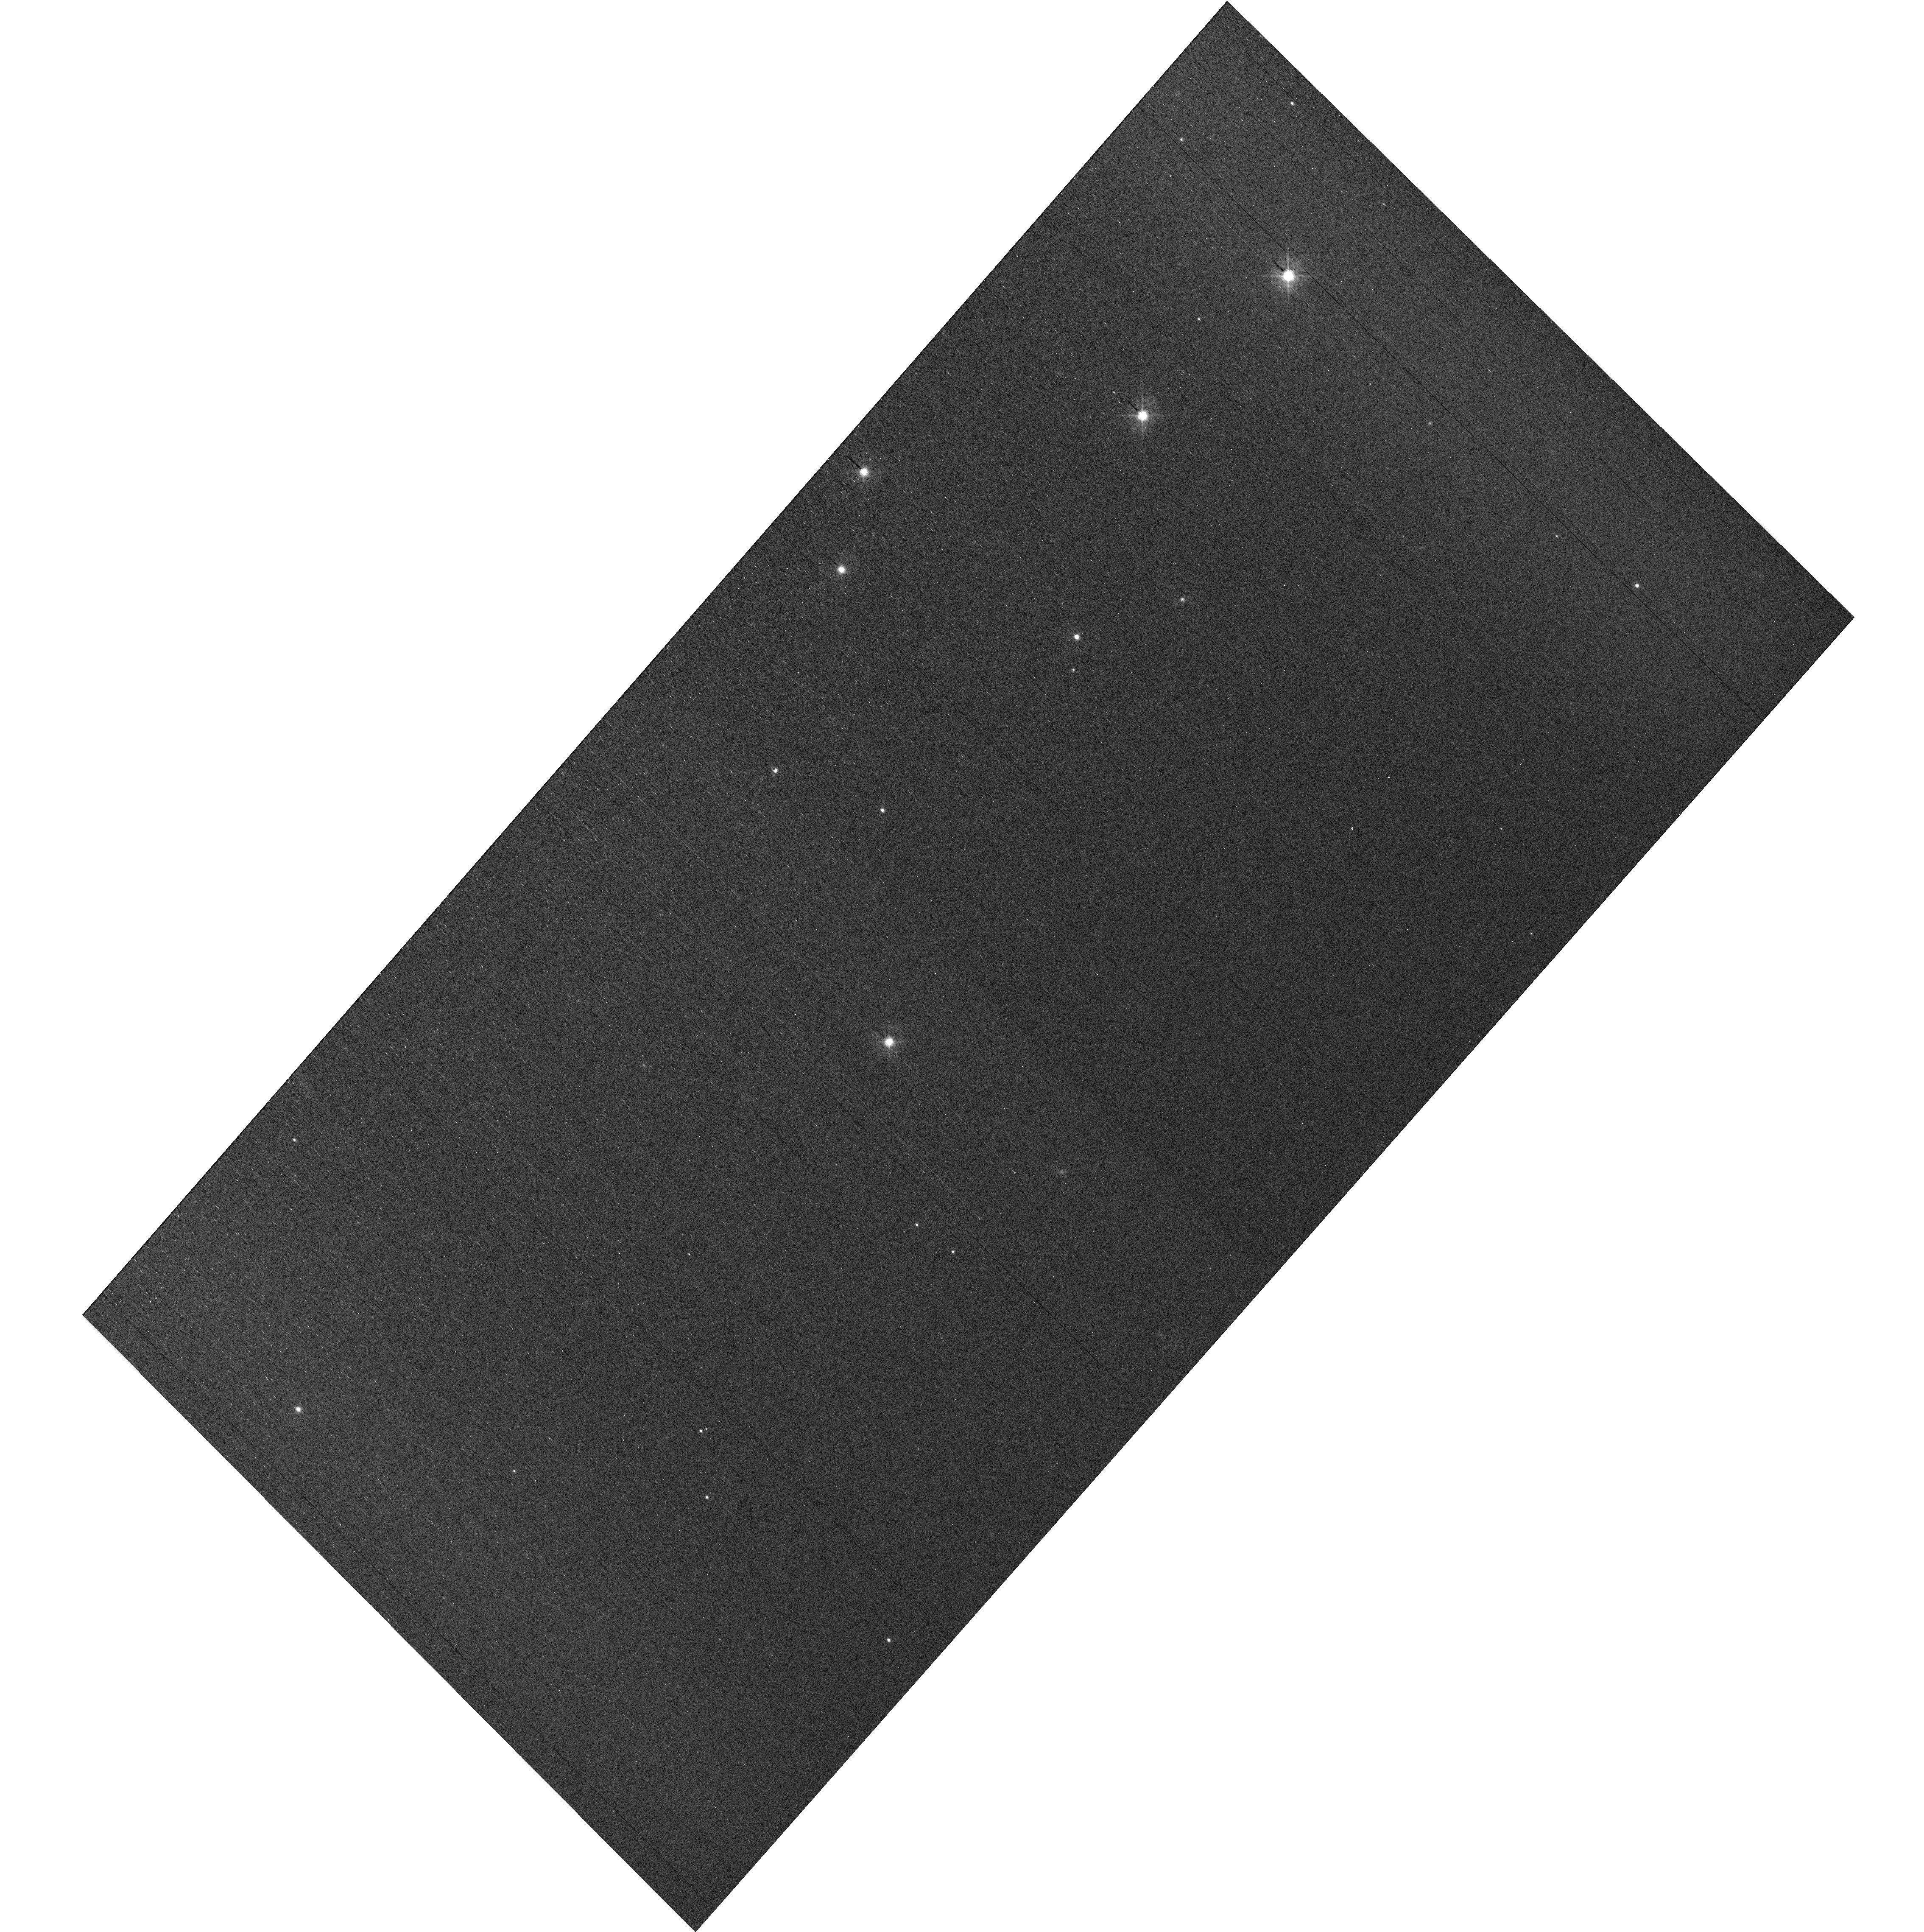
Target: field at RA 327.855°, Dec 28.916°
Instrument: WFC3/UVIS
Filter: F438W
Exposure: 29 min
Observation ID: hst_17389_e4_wfc3_uvis_f438w_if6ee4

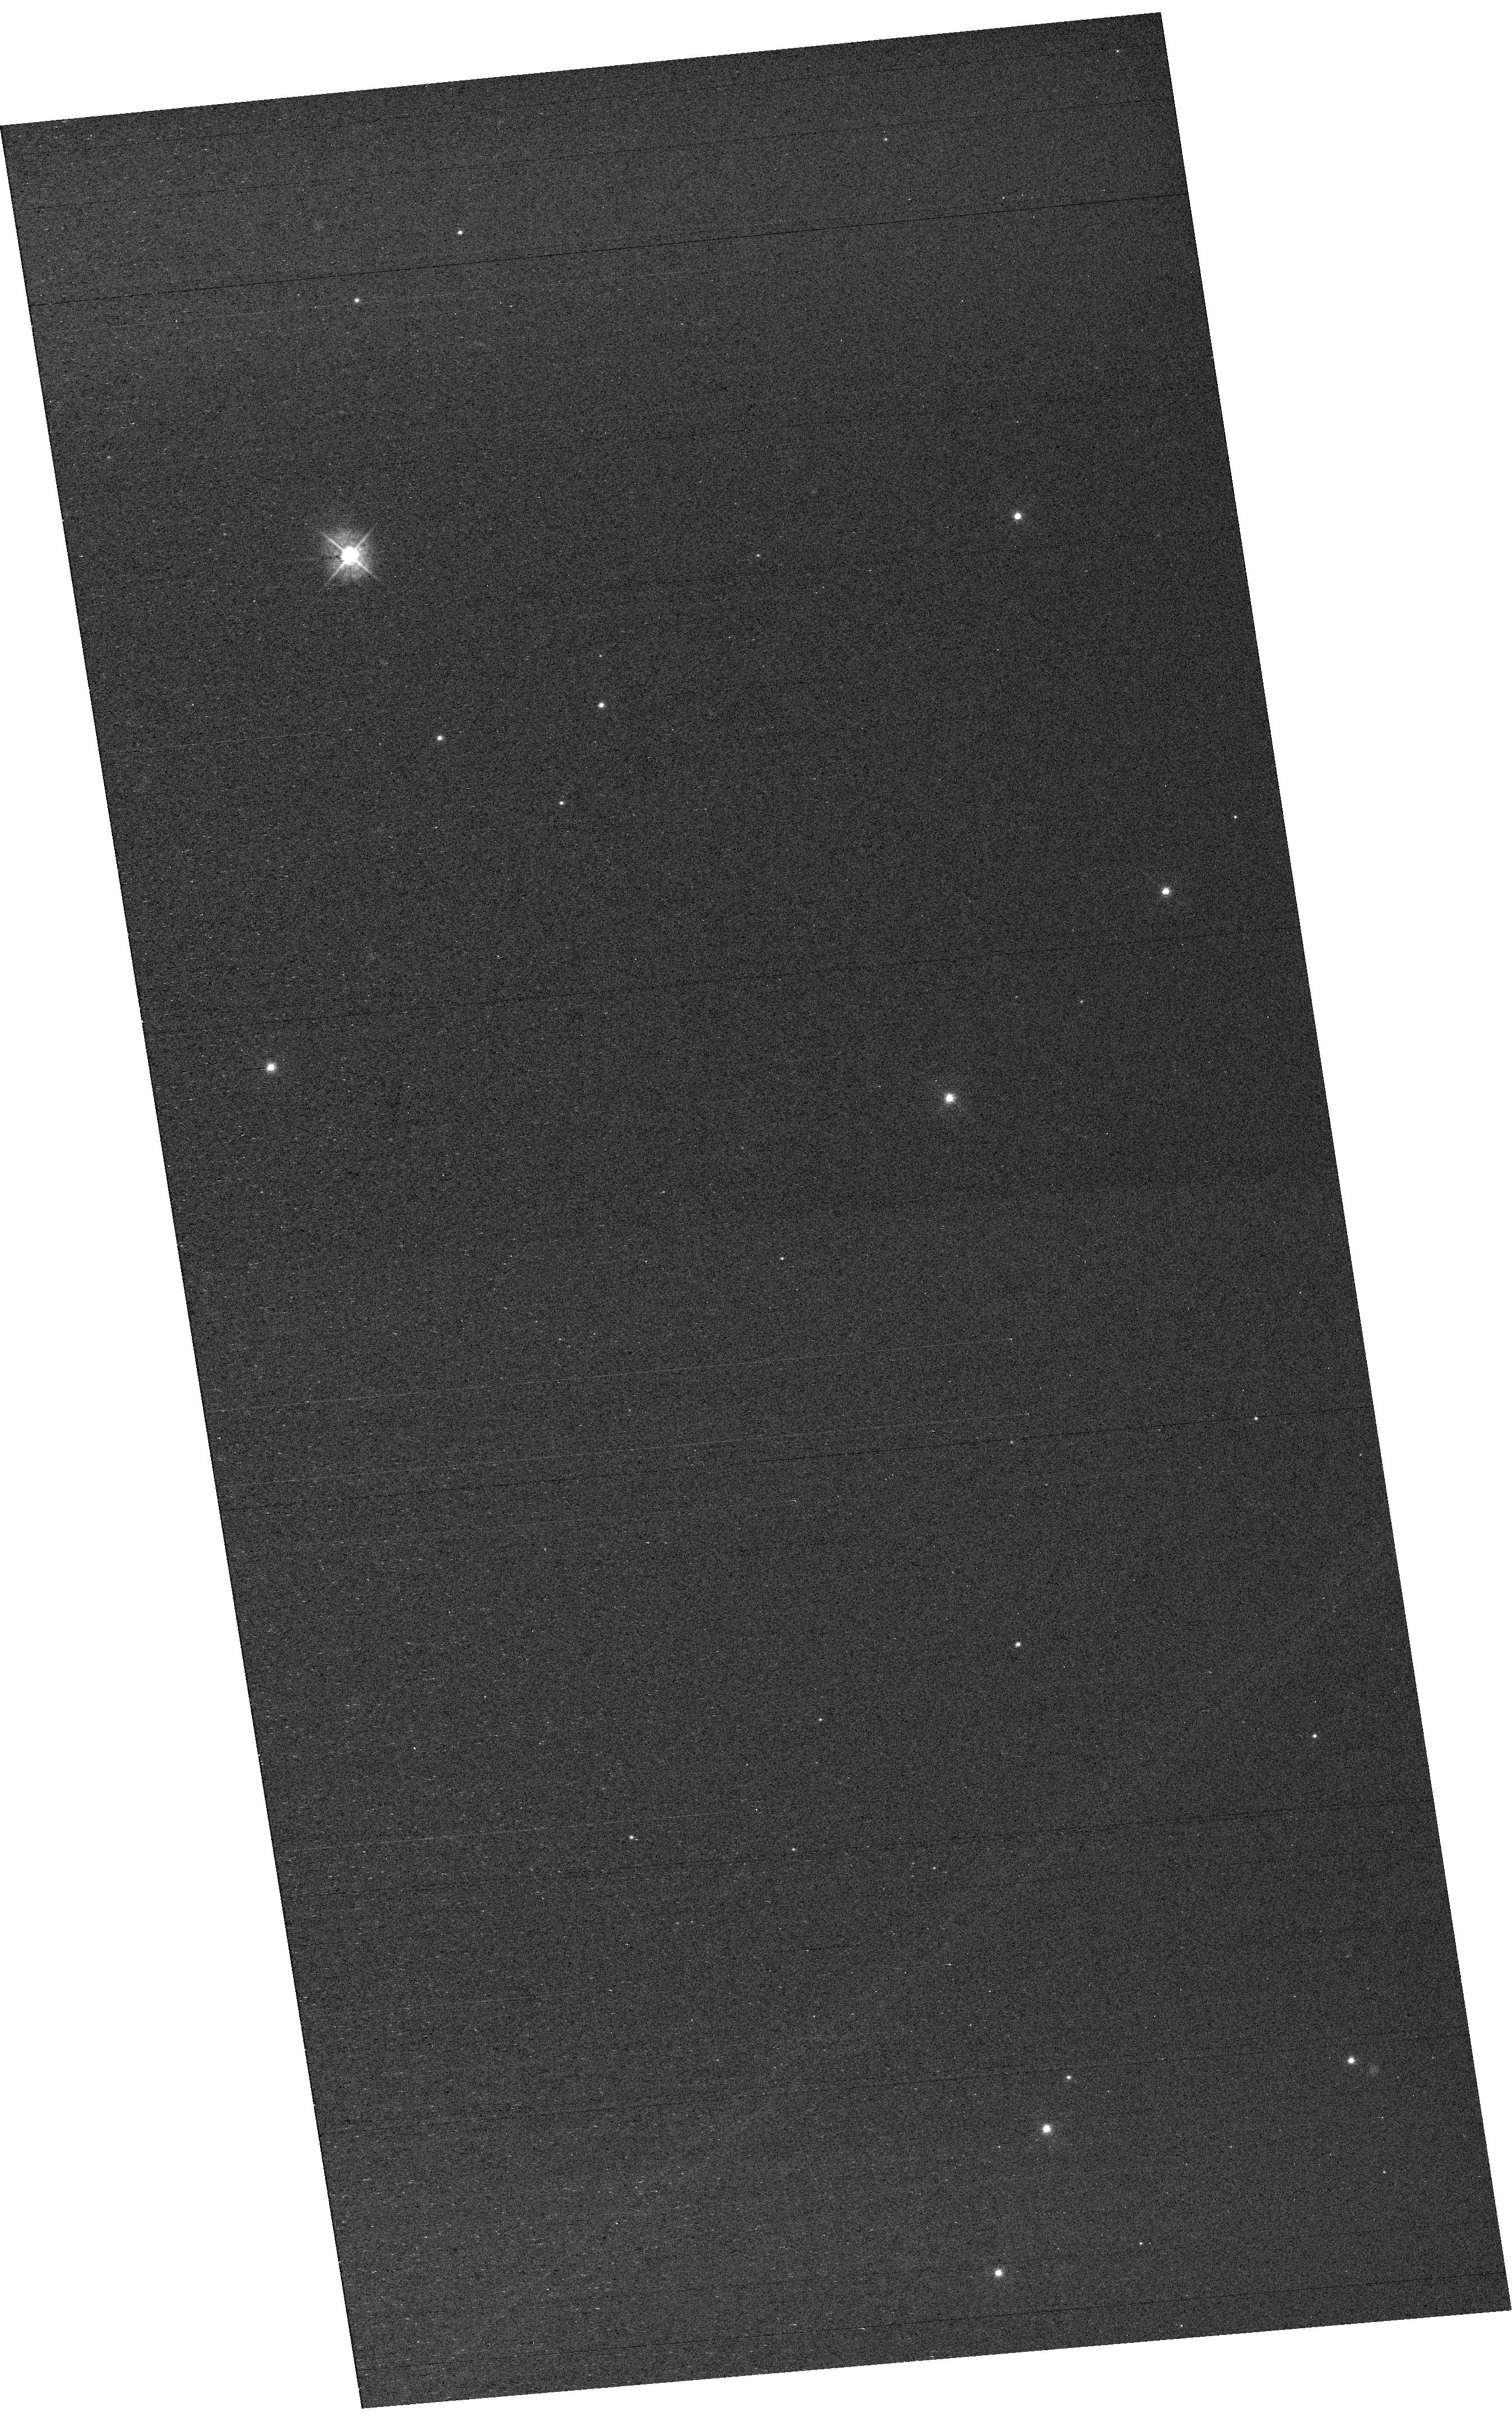
Target: field at RA 327.880°, Dec 28.858°
Instrument: WFC3/UVIS
Filter: F438W
Exposure: 29 min
Observation ID: hst_17389_e3_wfc3_uvis_f438w_if6ee3

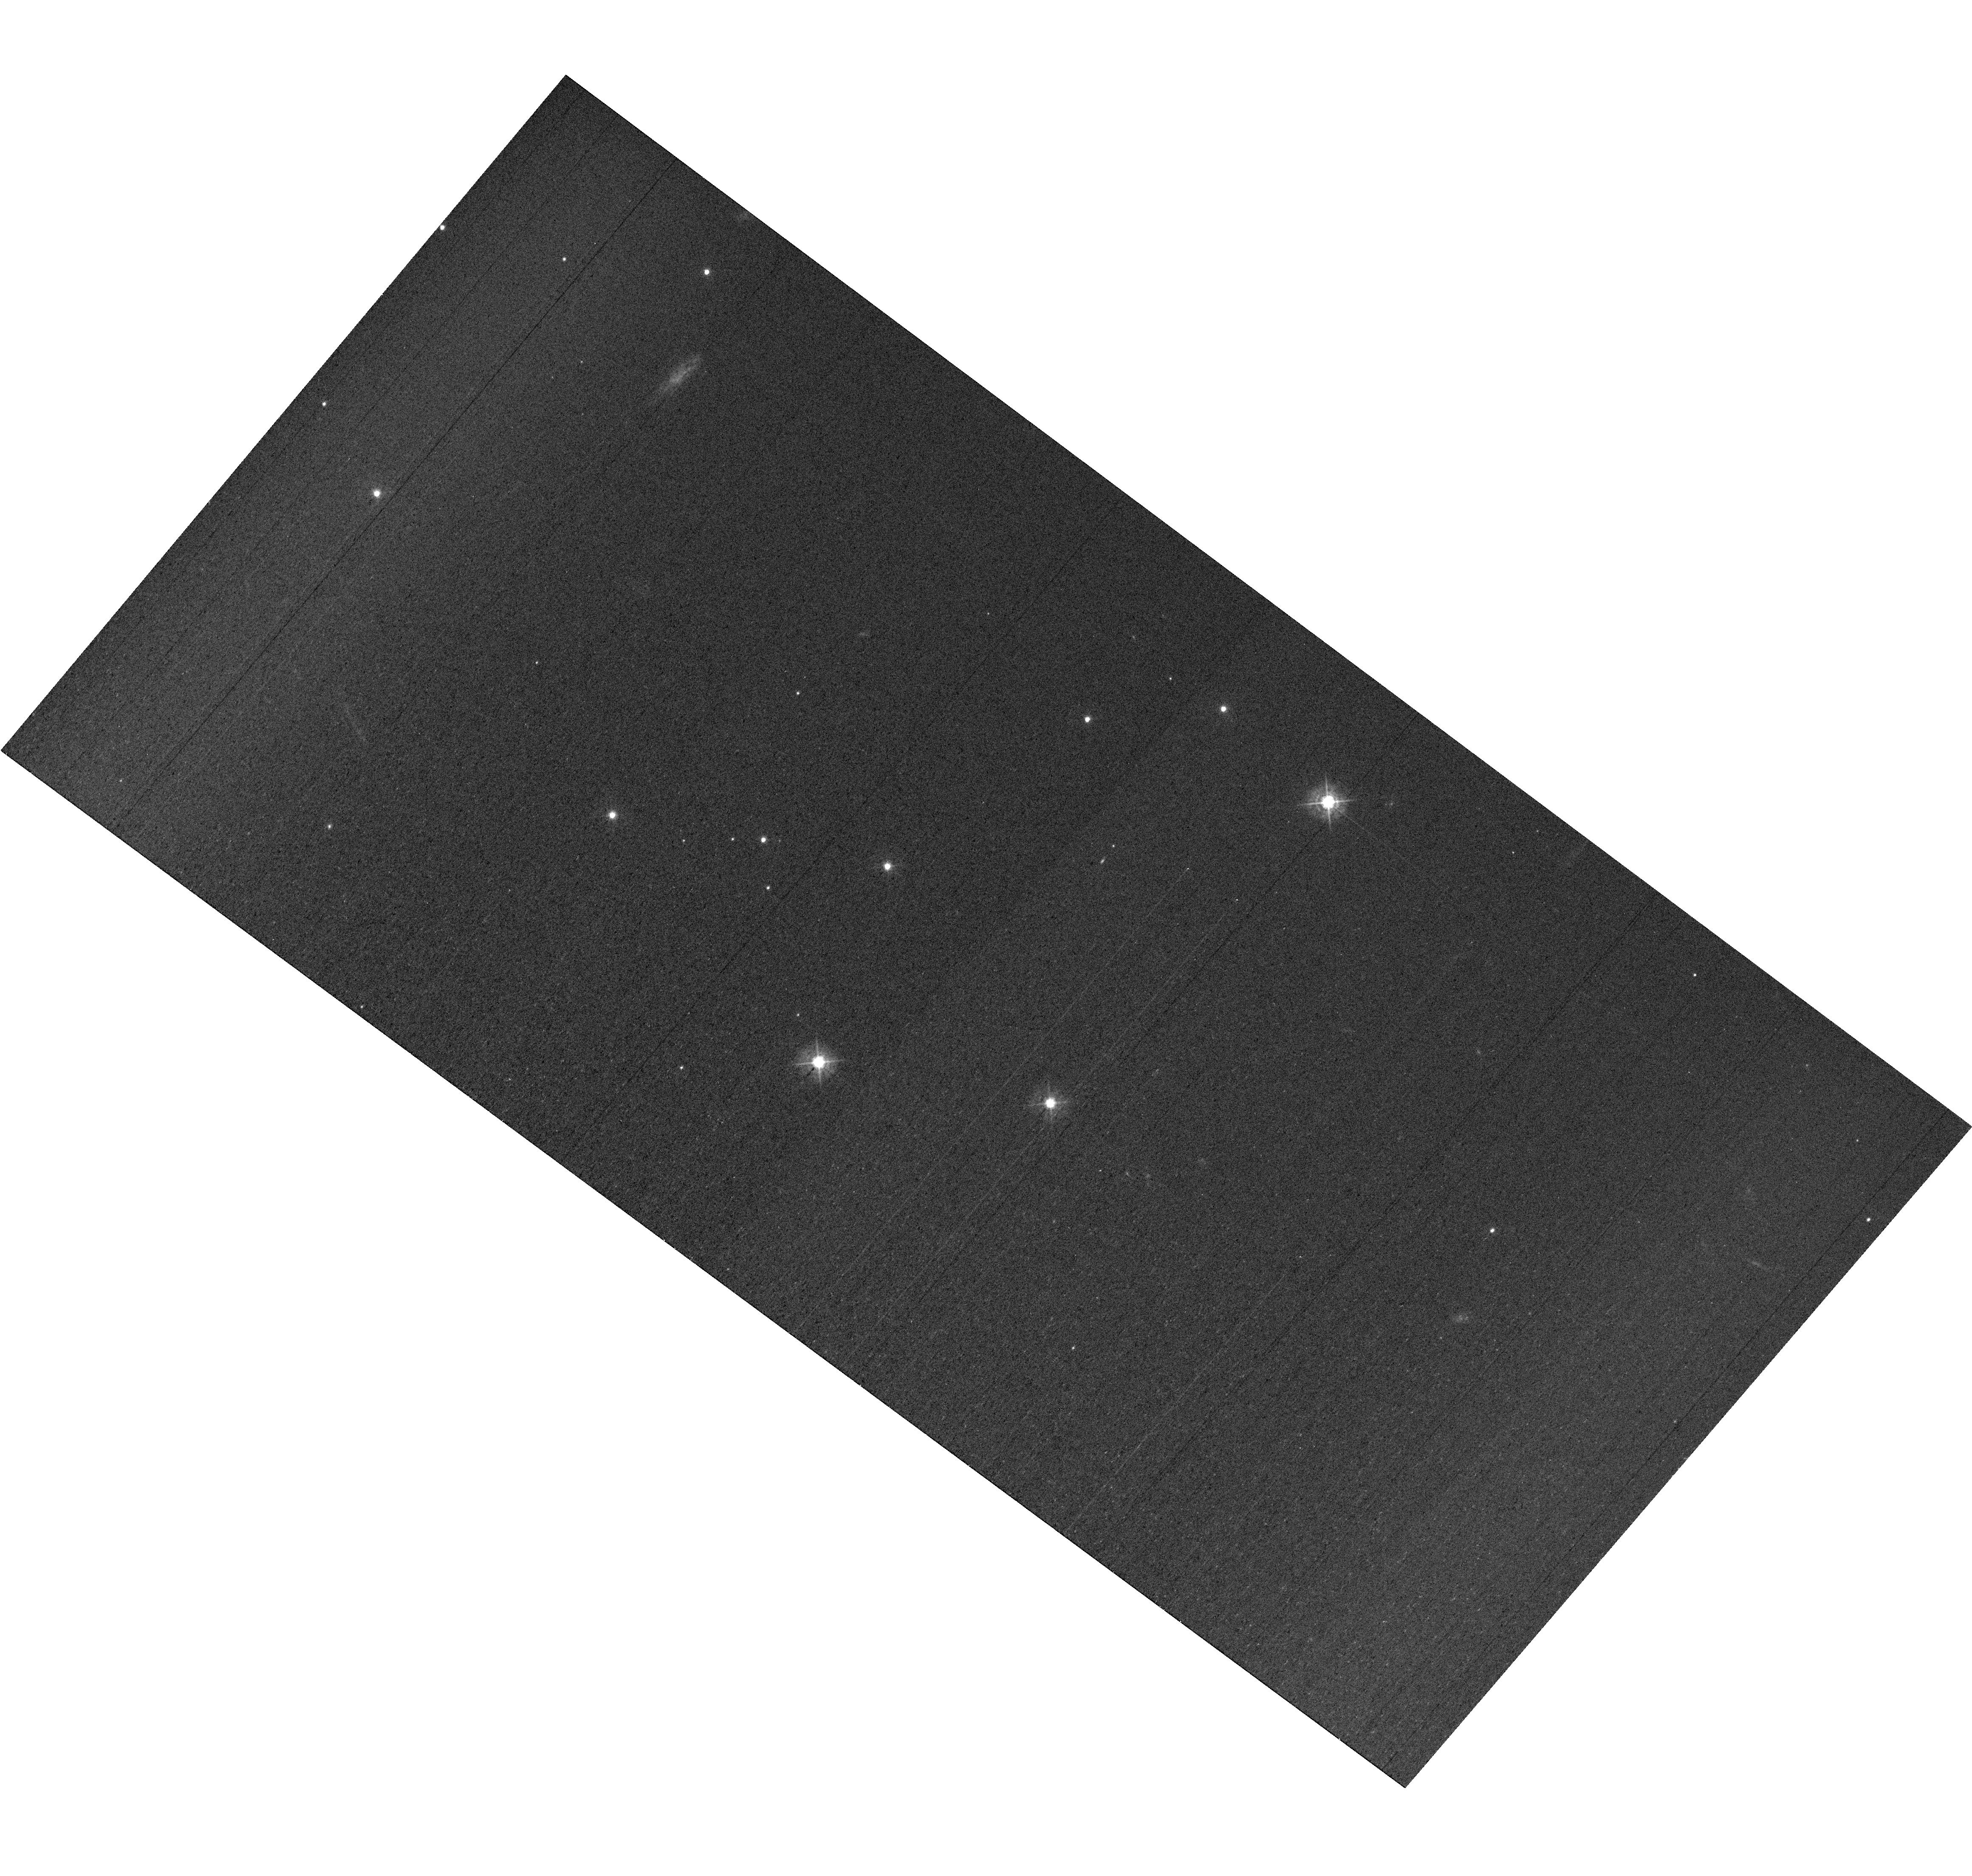
Target: field at RA 327.851°, Dec 28.807°
Instrument: WFC3/UVIS
Filter: F438W
Exposure: 42 min
Observation ID: hst_17389_e2_wfc3_uvis_f438w_if6ee2

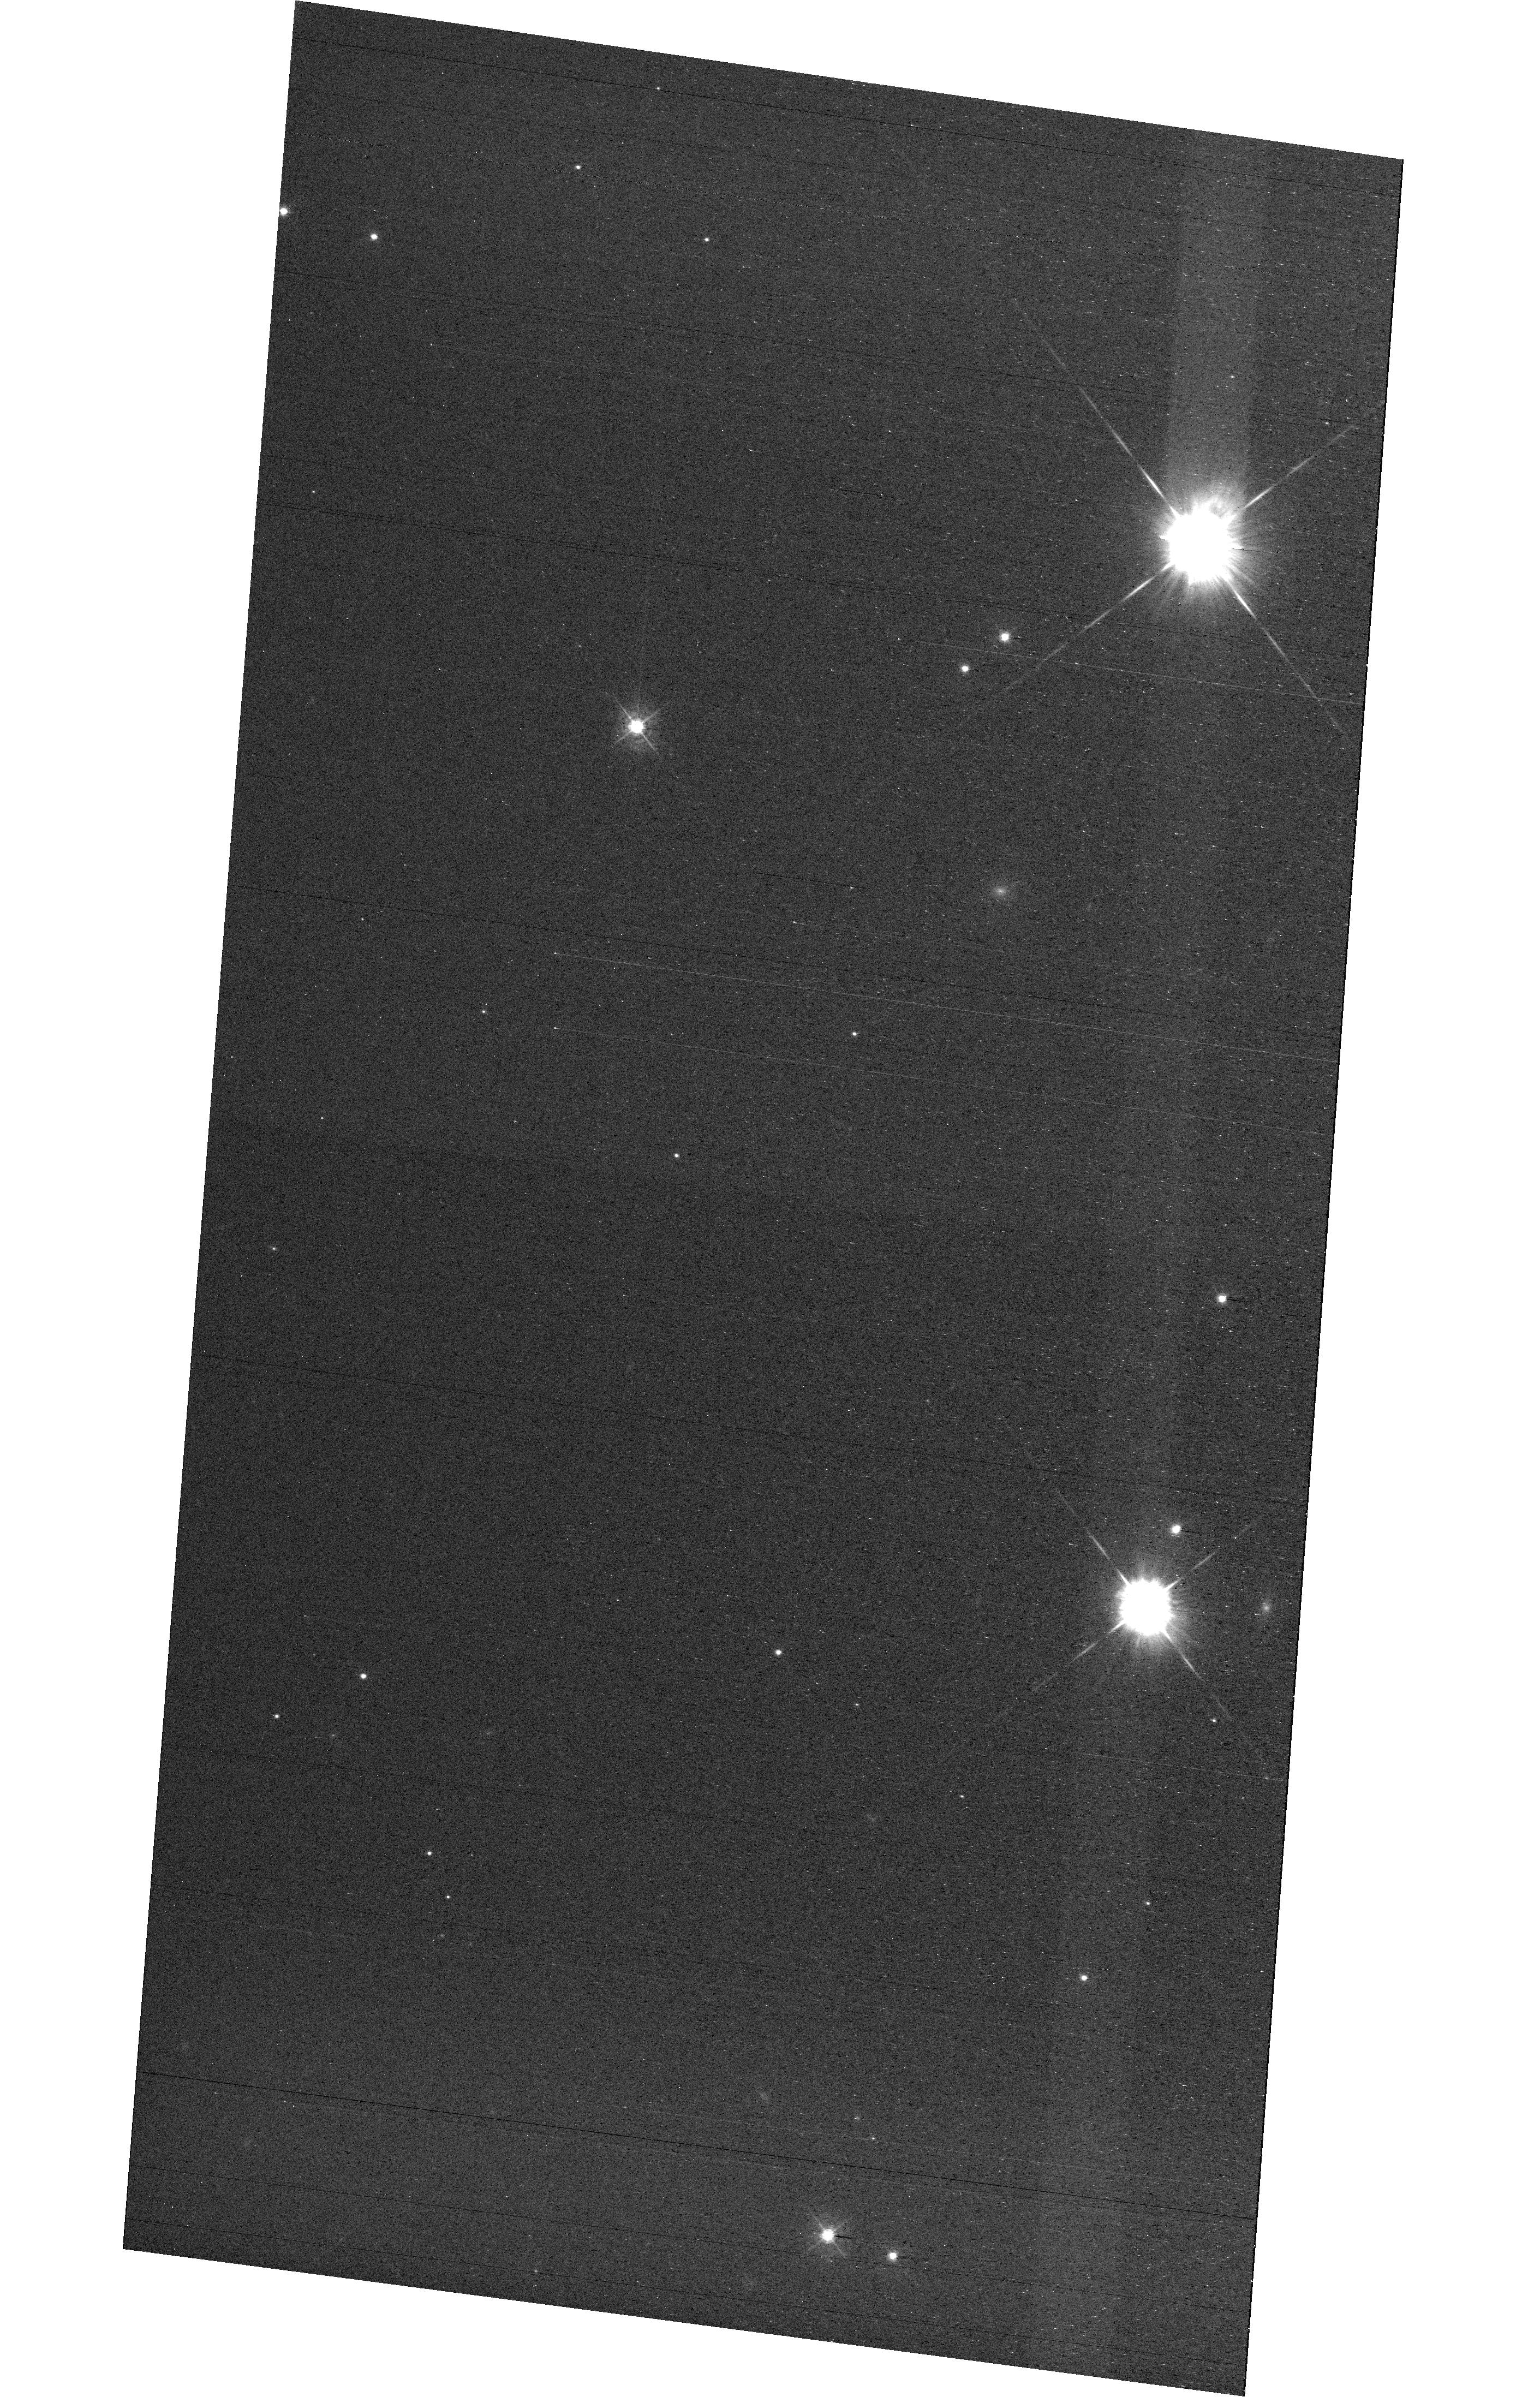
Target: field at RA 327.712°, Dec 28.853°
Instrument: WFC3/UVIS
Filter: F438W
Exposure: 42 min
Observation ID: hst_17389_e1_wfc3_uvis_f438w_if6ee1

MAMA Spectroscopic Sensitivity and Focus Monitor (PI: Stapleton, Daniel)

Monitor sensitivity of each MAMA grating mode to detect any change due to contamination or other causes. Also monitor the STIS focus in a spectroscopic and an imaging mode. Obtain exposures in each of the 2 low-resolution MAMA spectroscopic modes every 4 months, in each of the 2 medium-resolution modes once a year, and in each of the 5 echelle modes every 3 months, using unique calibration standards for each mode, and ratio the results to the first observations to detect any trends. In addition, each L-mode sequence will be preceeded by a CCD/F28X50OII image, two spectroscopic ACQ/PEAKs with the CCD/G230LB and crossed linear patterns, and two CCD/G230LB spectra, with the purpose of measuring the focus (PSF across the dispersion as a function of UV wavelength); and each M-mode sequence will be preceded by a CCD/F28X50OII direct image also to monitor the focus. Beginning in Cycle 27, WFC3 parallel observations have been added to all echelle visits to monitor focus contemporaneously.